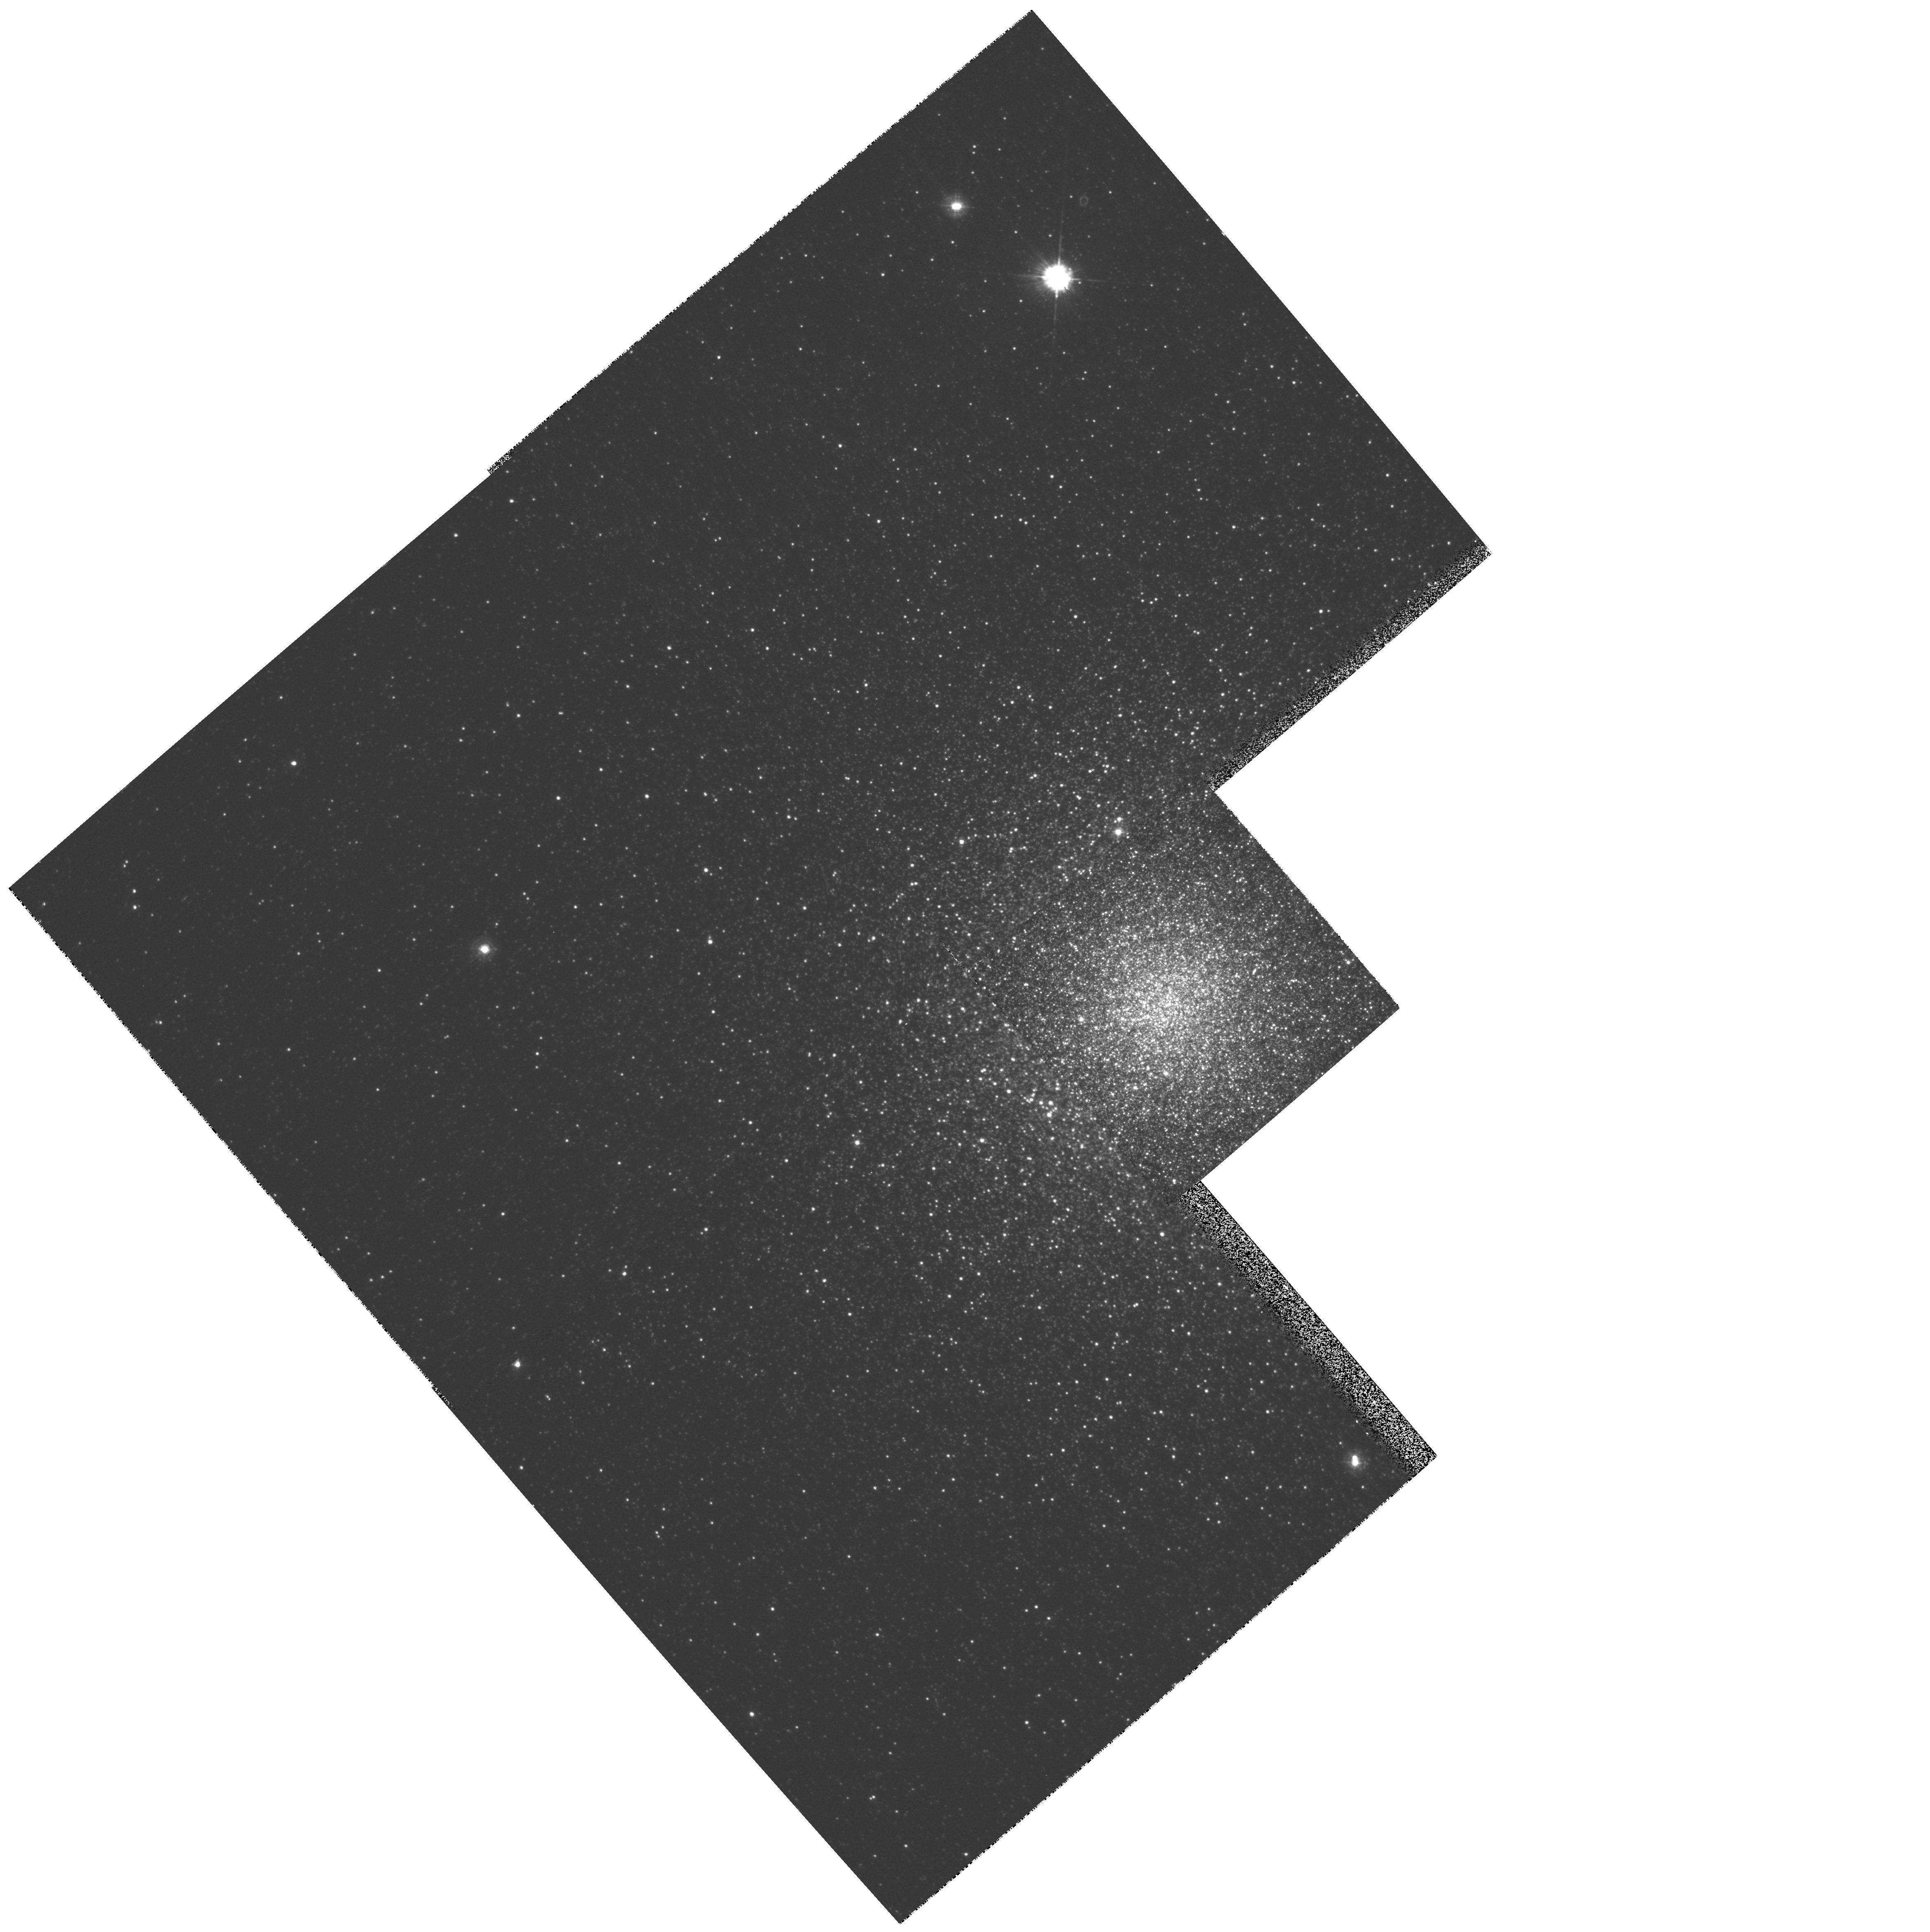
Target: NGC6388
Instrument: WFPC2/PC
Filter: F336W
Exposure: 18 min
Observation ID: hst_8718_03_wfpc2_pc_f336w_u63t03

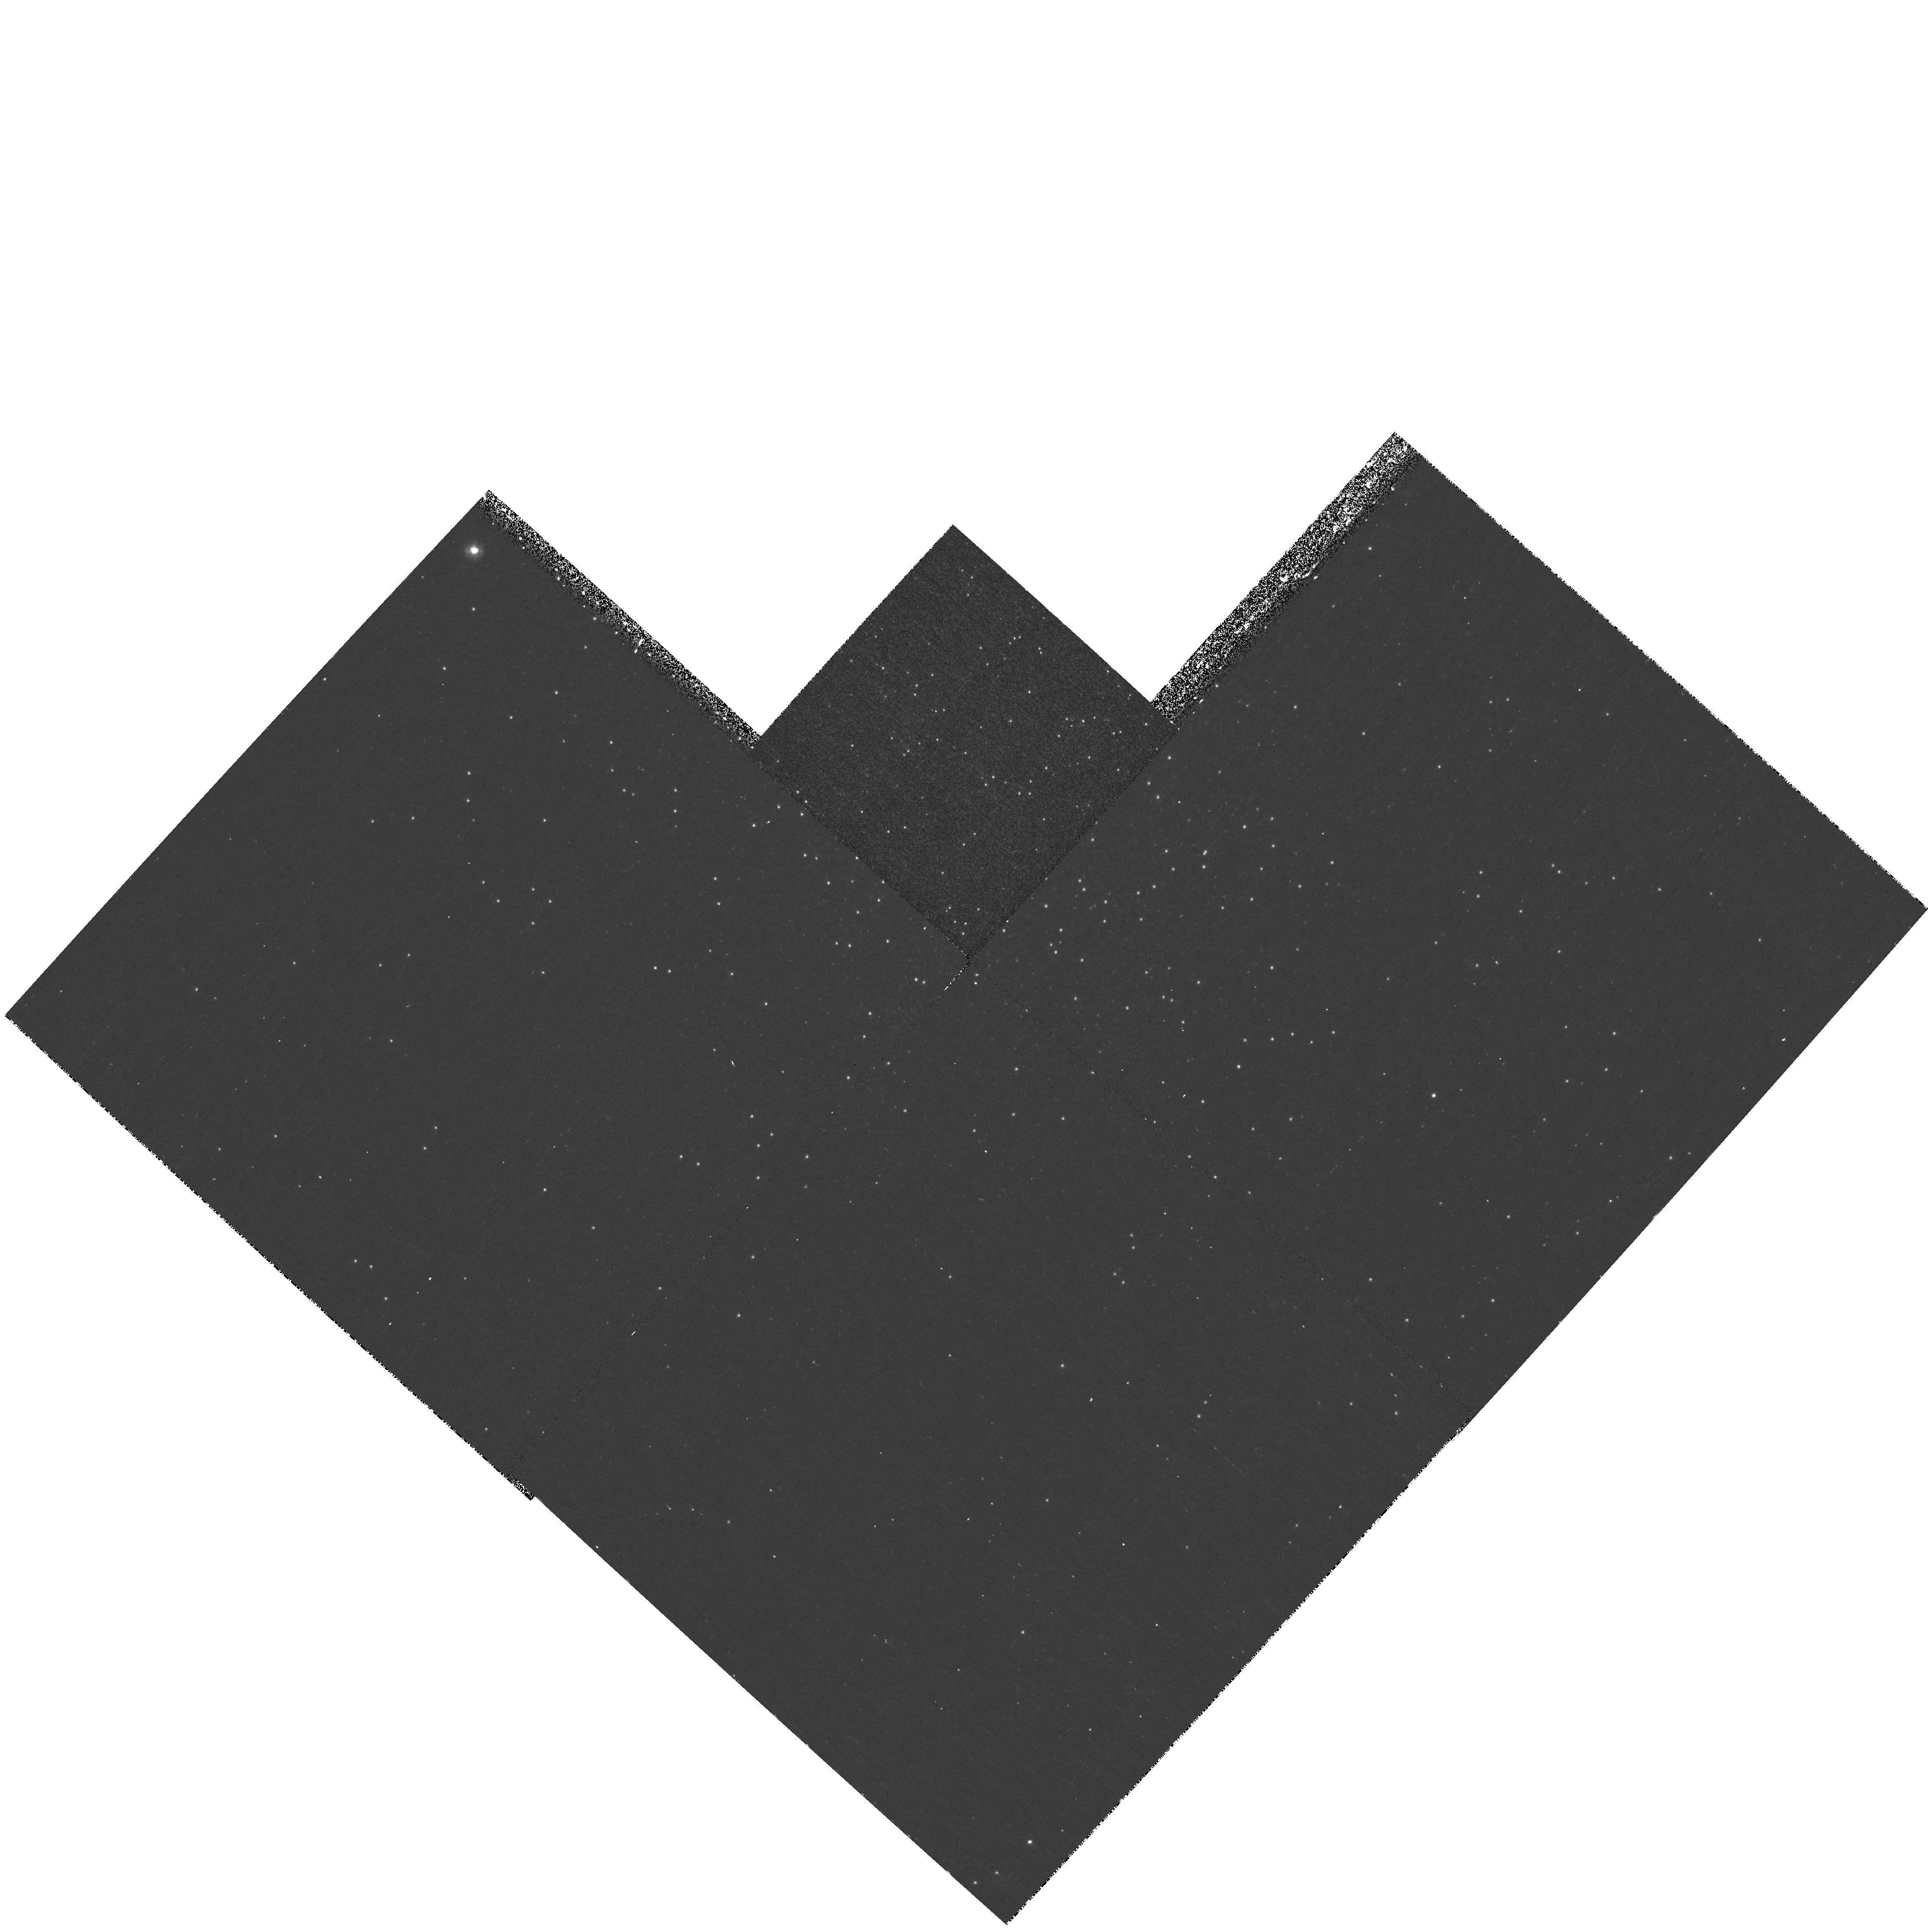
Target: NGC5986
Instrument: WFPC2/PC
Filter: F255W
Exposure: 33 min
Observation ID: hst_8718_01_wfpc2_pc_f255w_u63t01

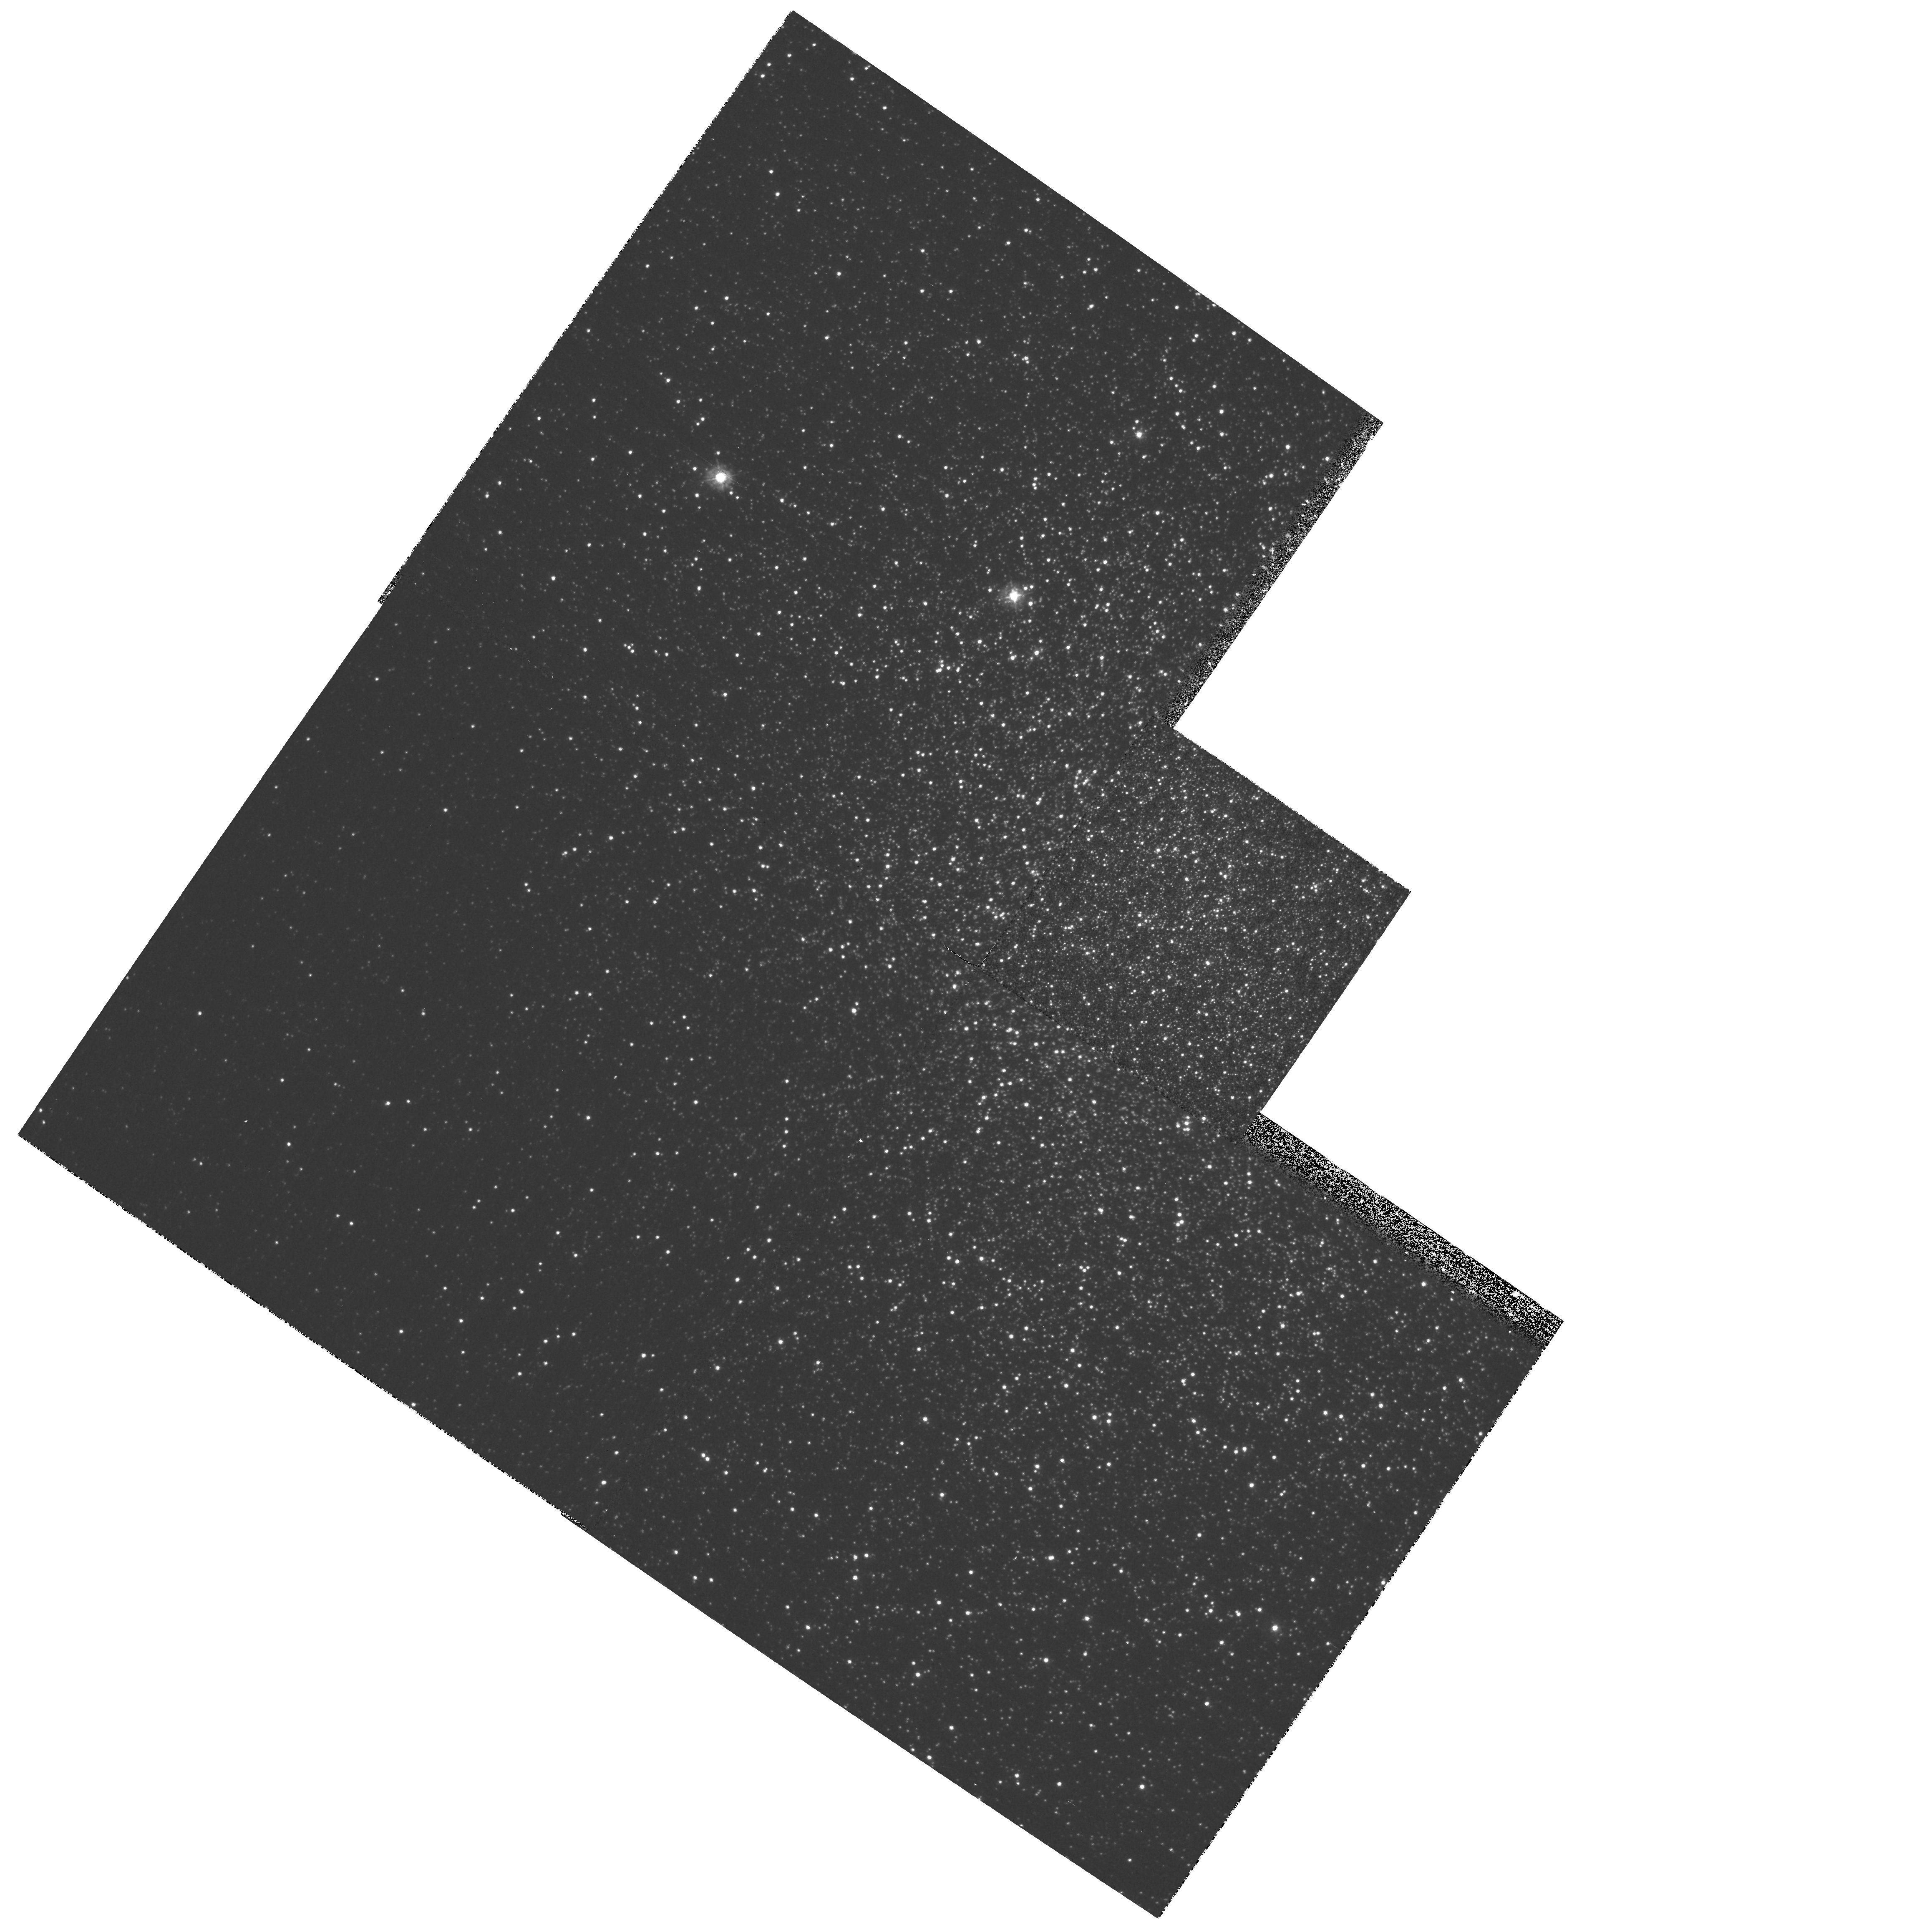
Target: NGC6273
Instrument: WFPC2/PC
Filter: F336W
Exposure: 12 min
Observation ID: hst_8718_02_wfpc2_pc_f336w_u63t02

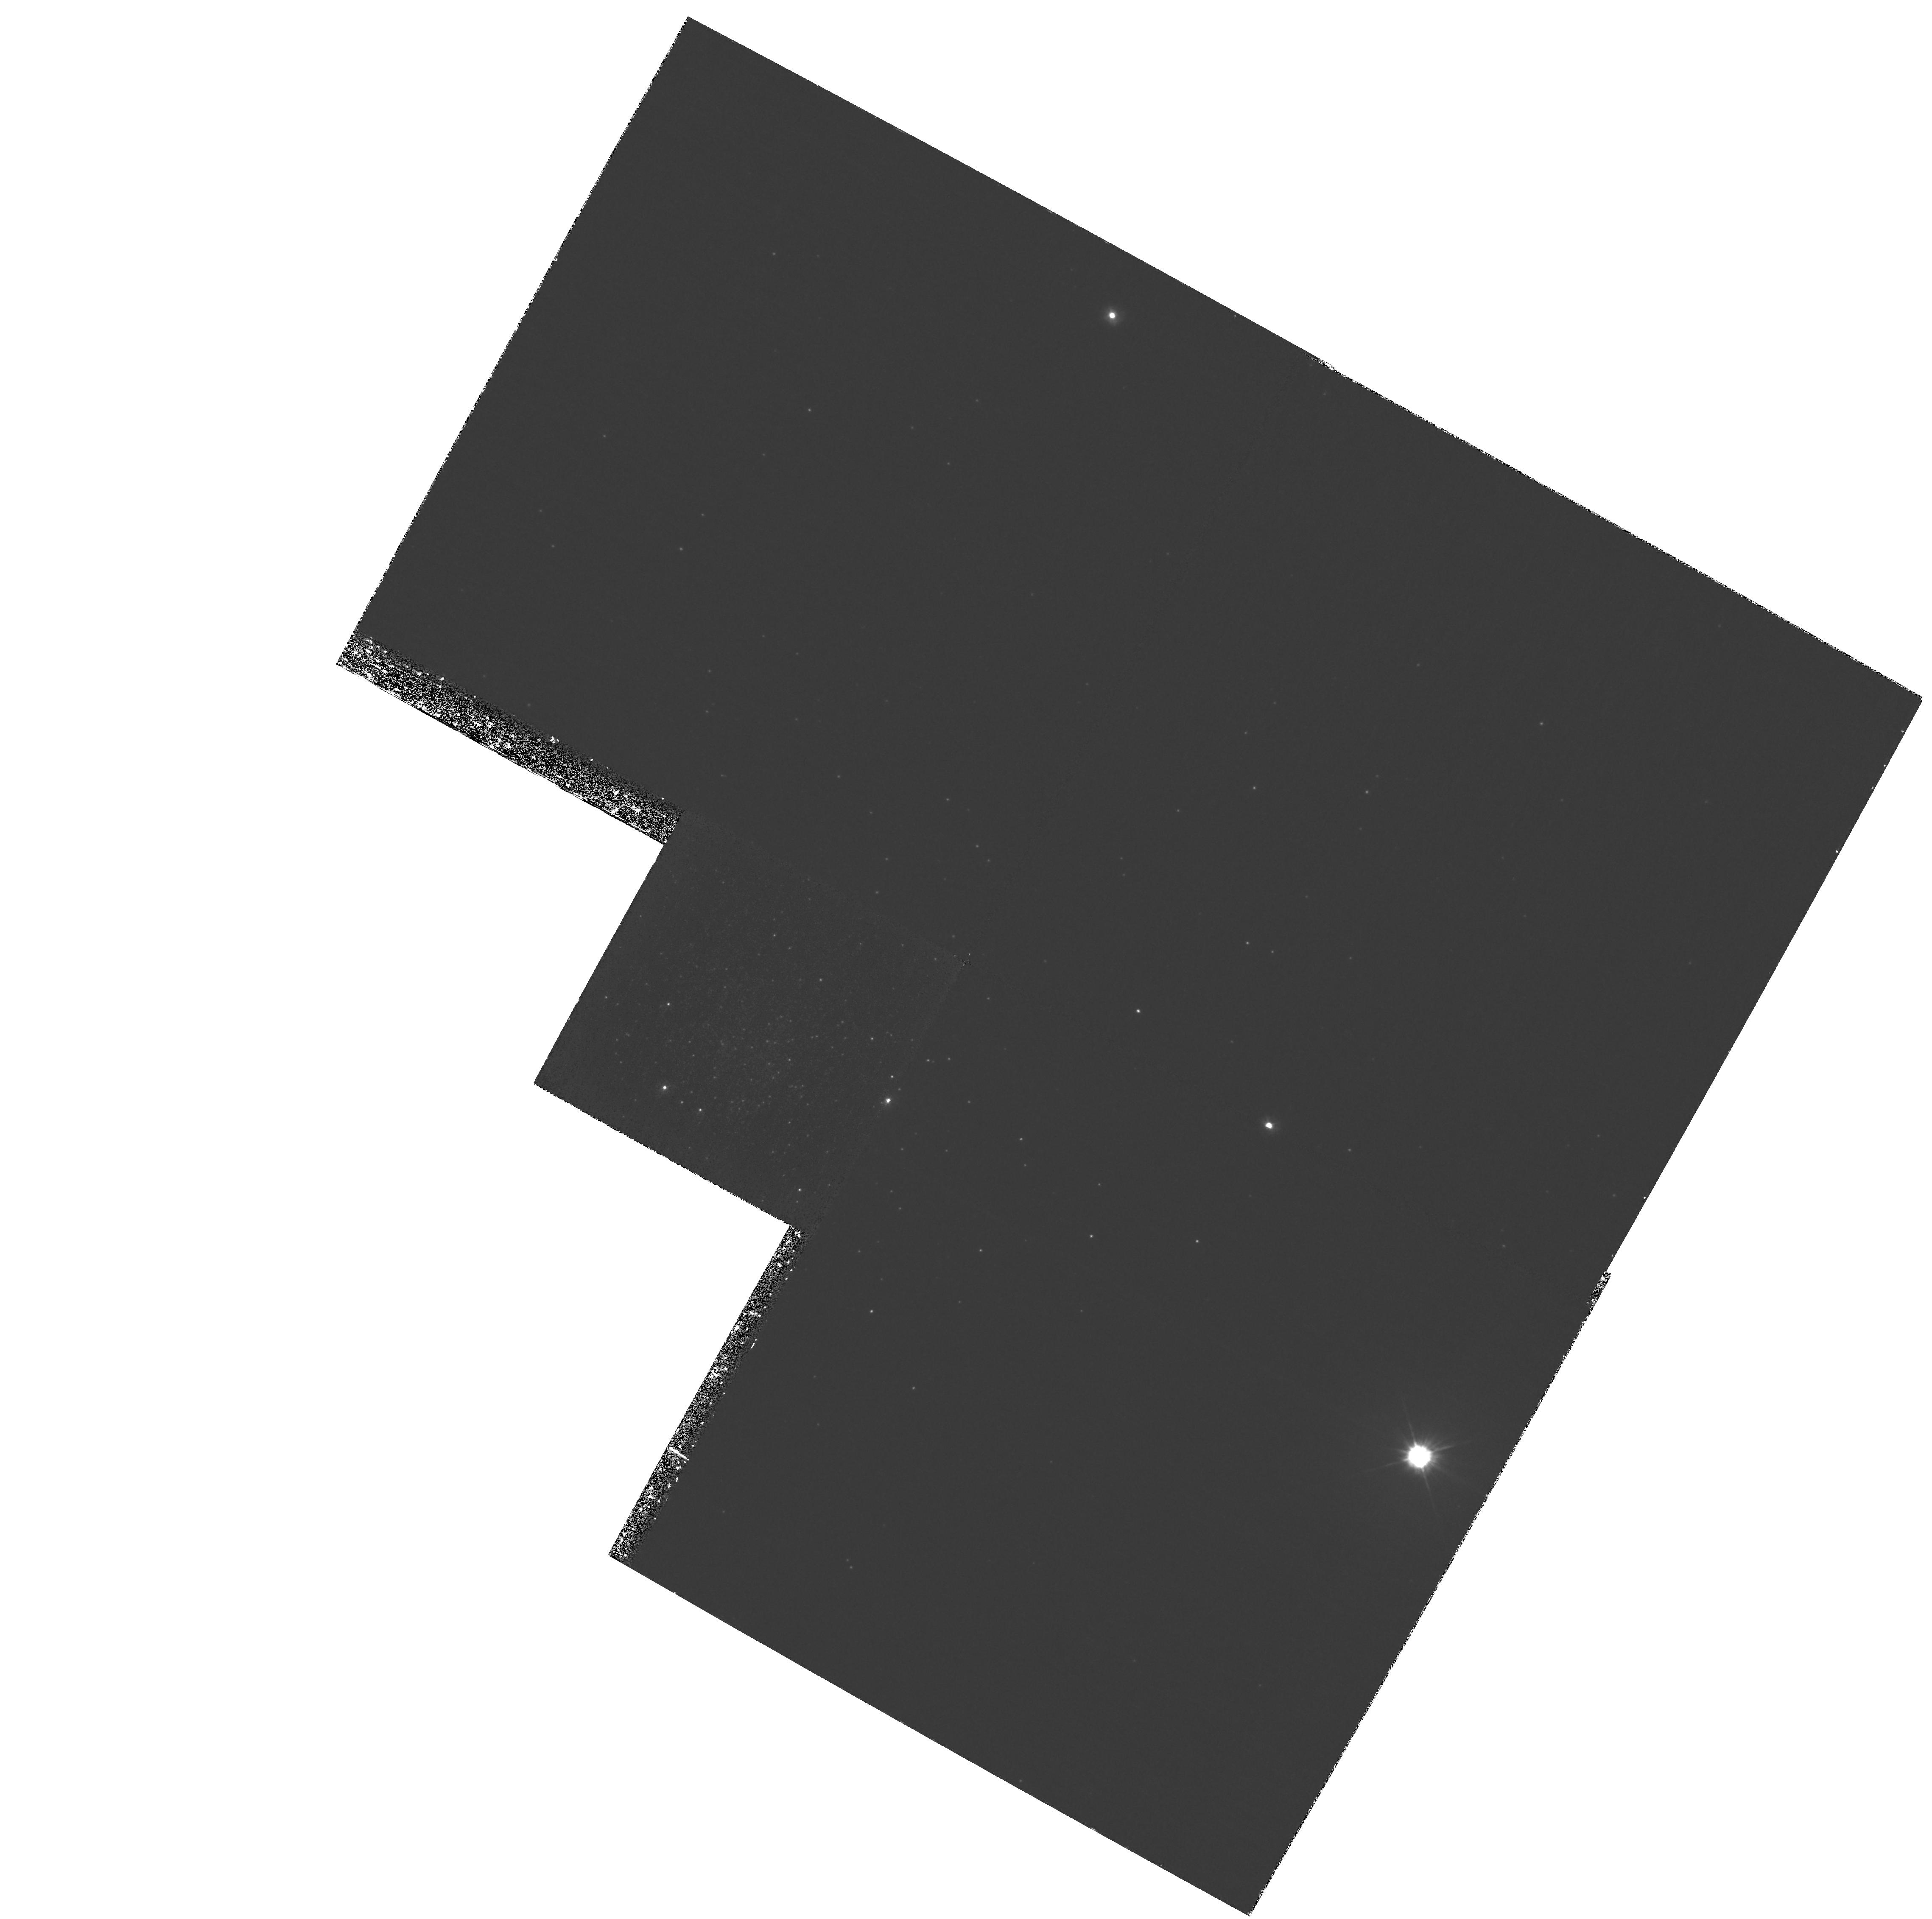
Target: NGC6441
Instrument: WFPC2/PC
Filter: F255W
Exposure: 2.6 h
Observation ID: hst_8718_04_wfpc2_pc_f255w_u63t04

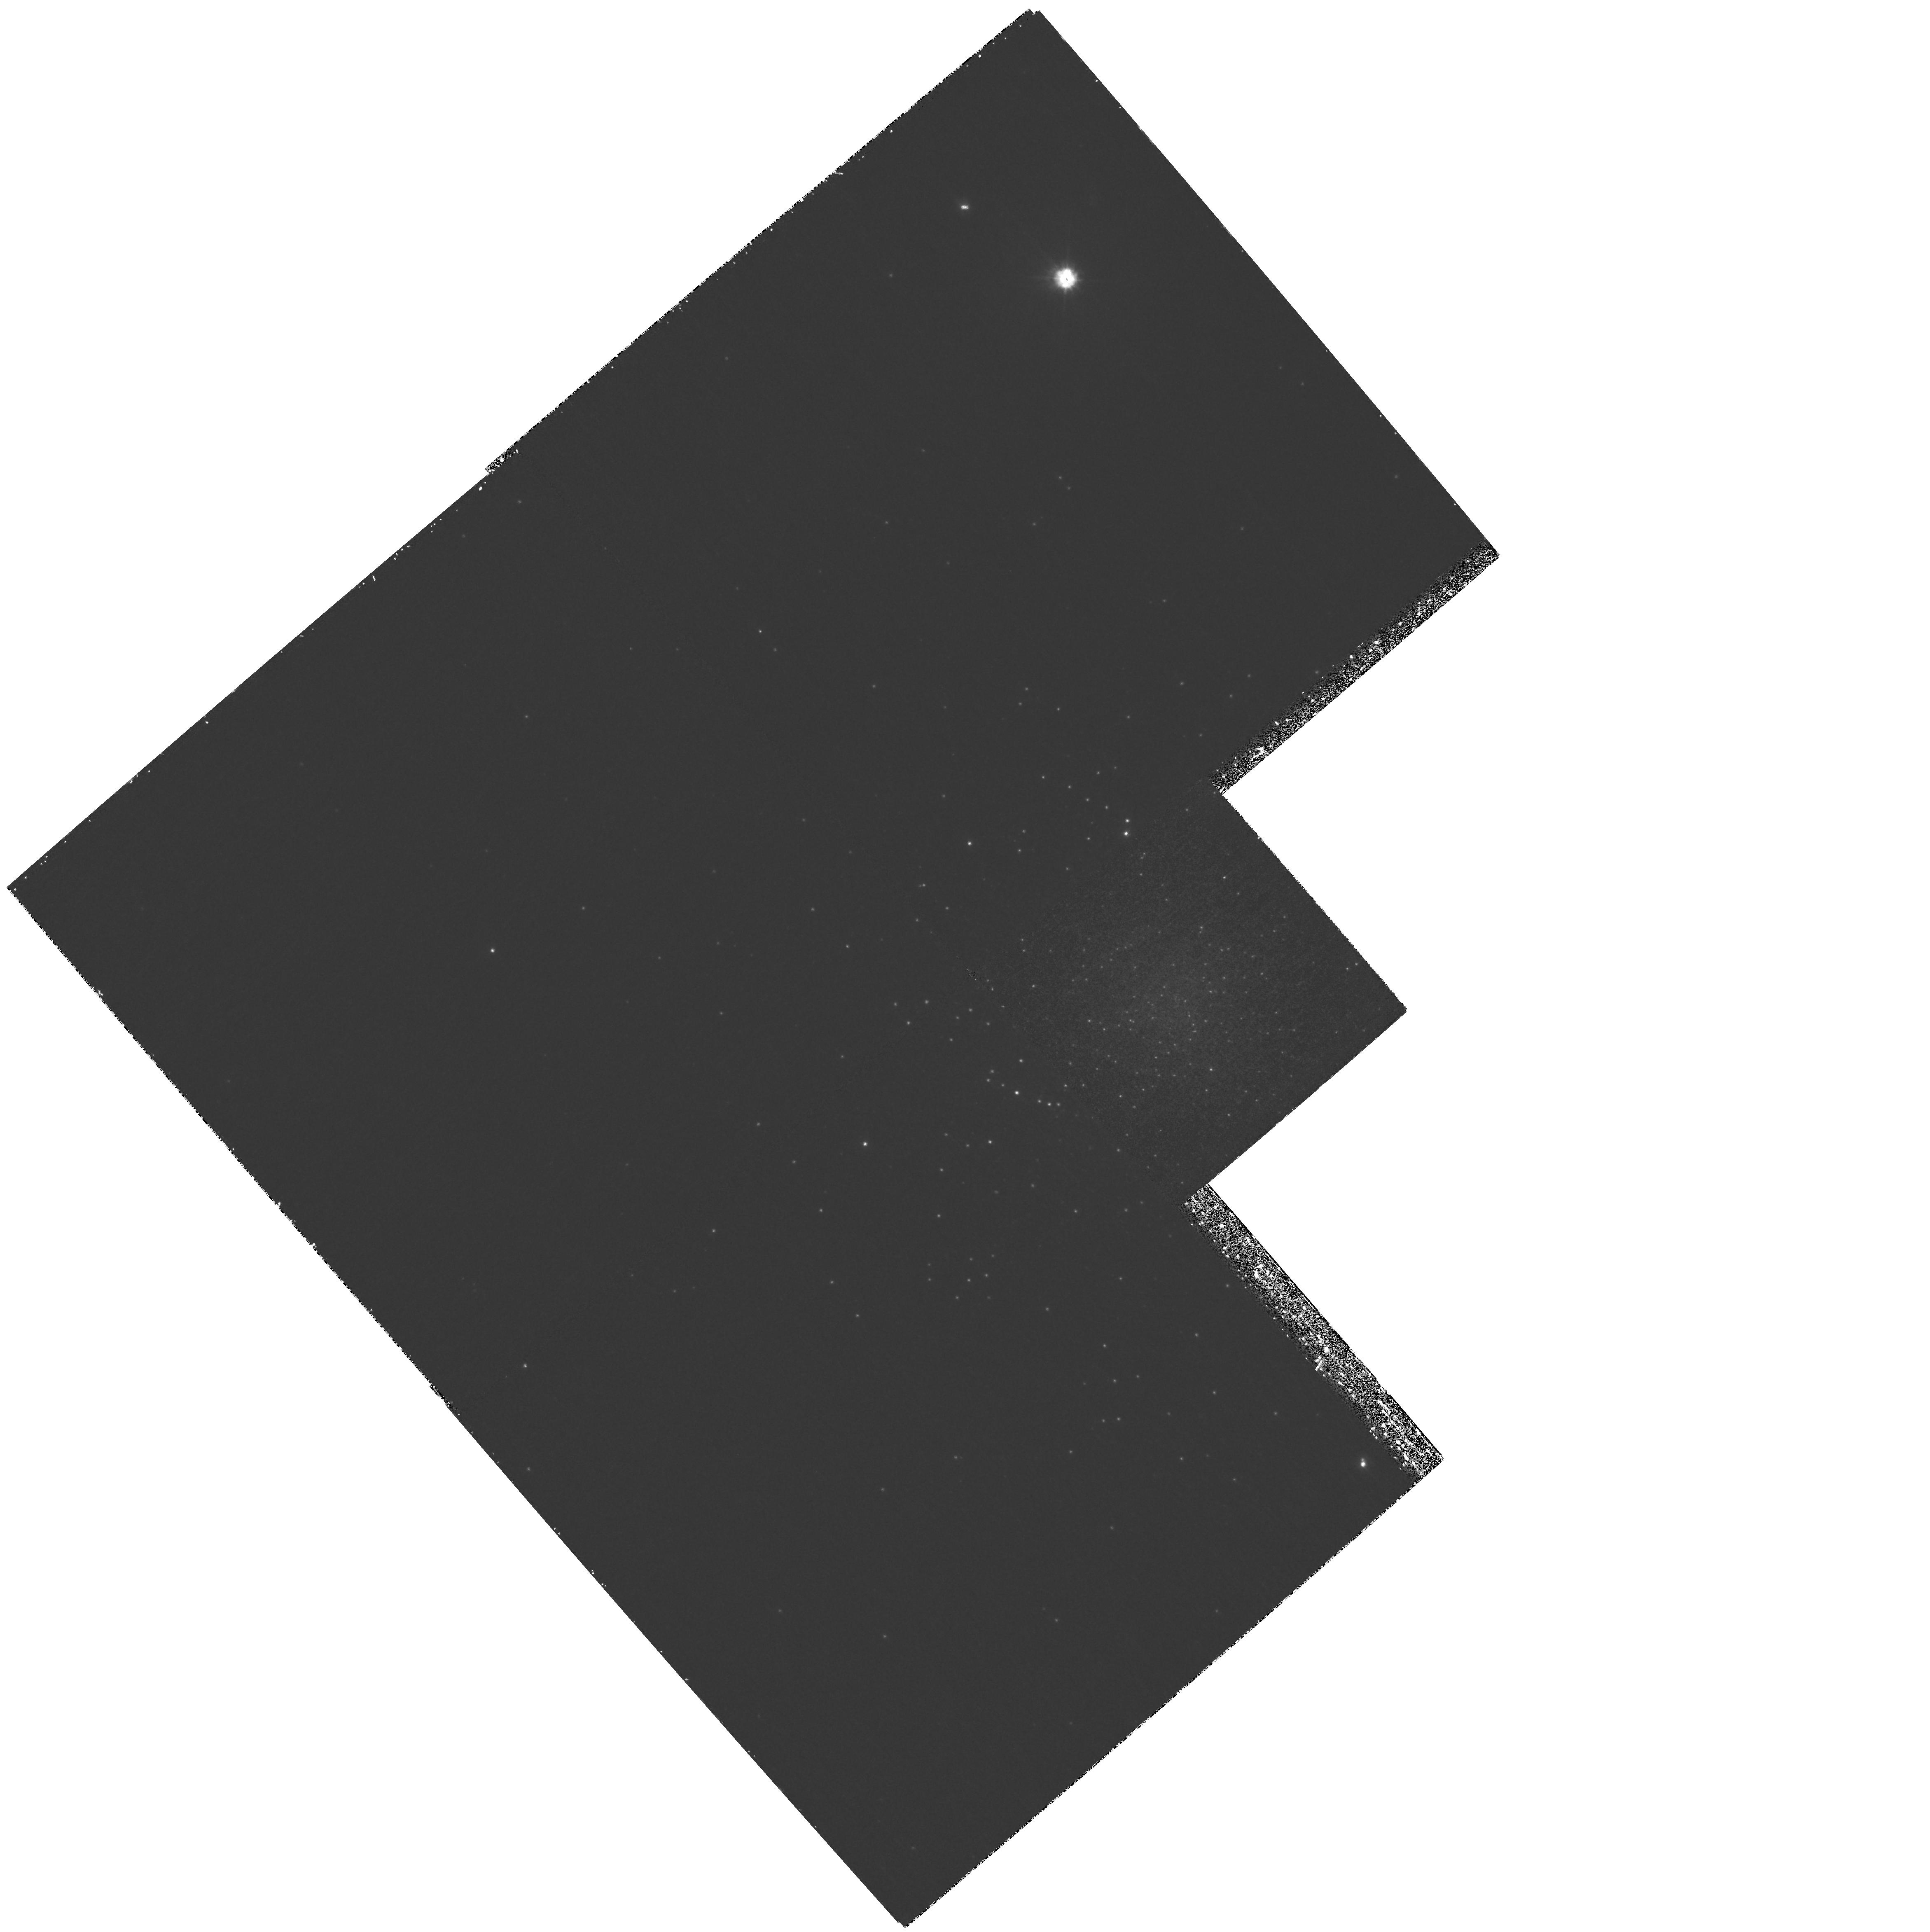
Target: NGC6388
Instrument: WFPC2/PC
Filter: F255W
Exposure: 2.6 h
Observation ID: hst_8718_03_wfpc2_pc_f255w_u63t03

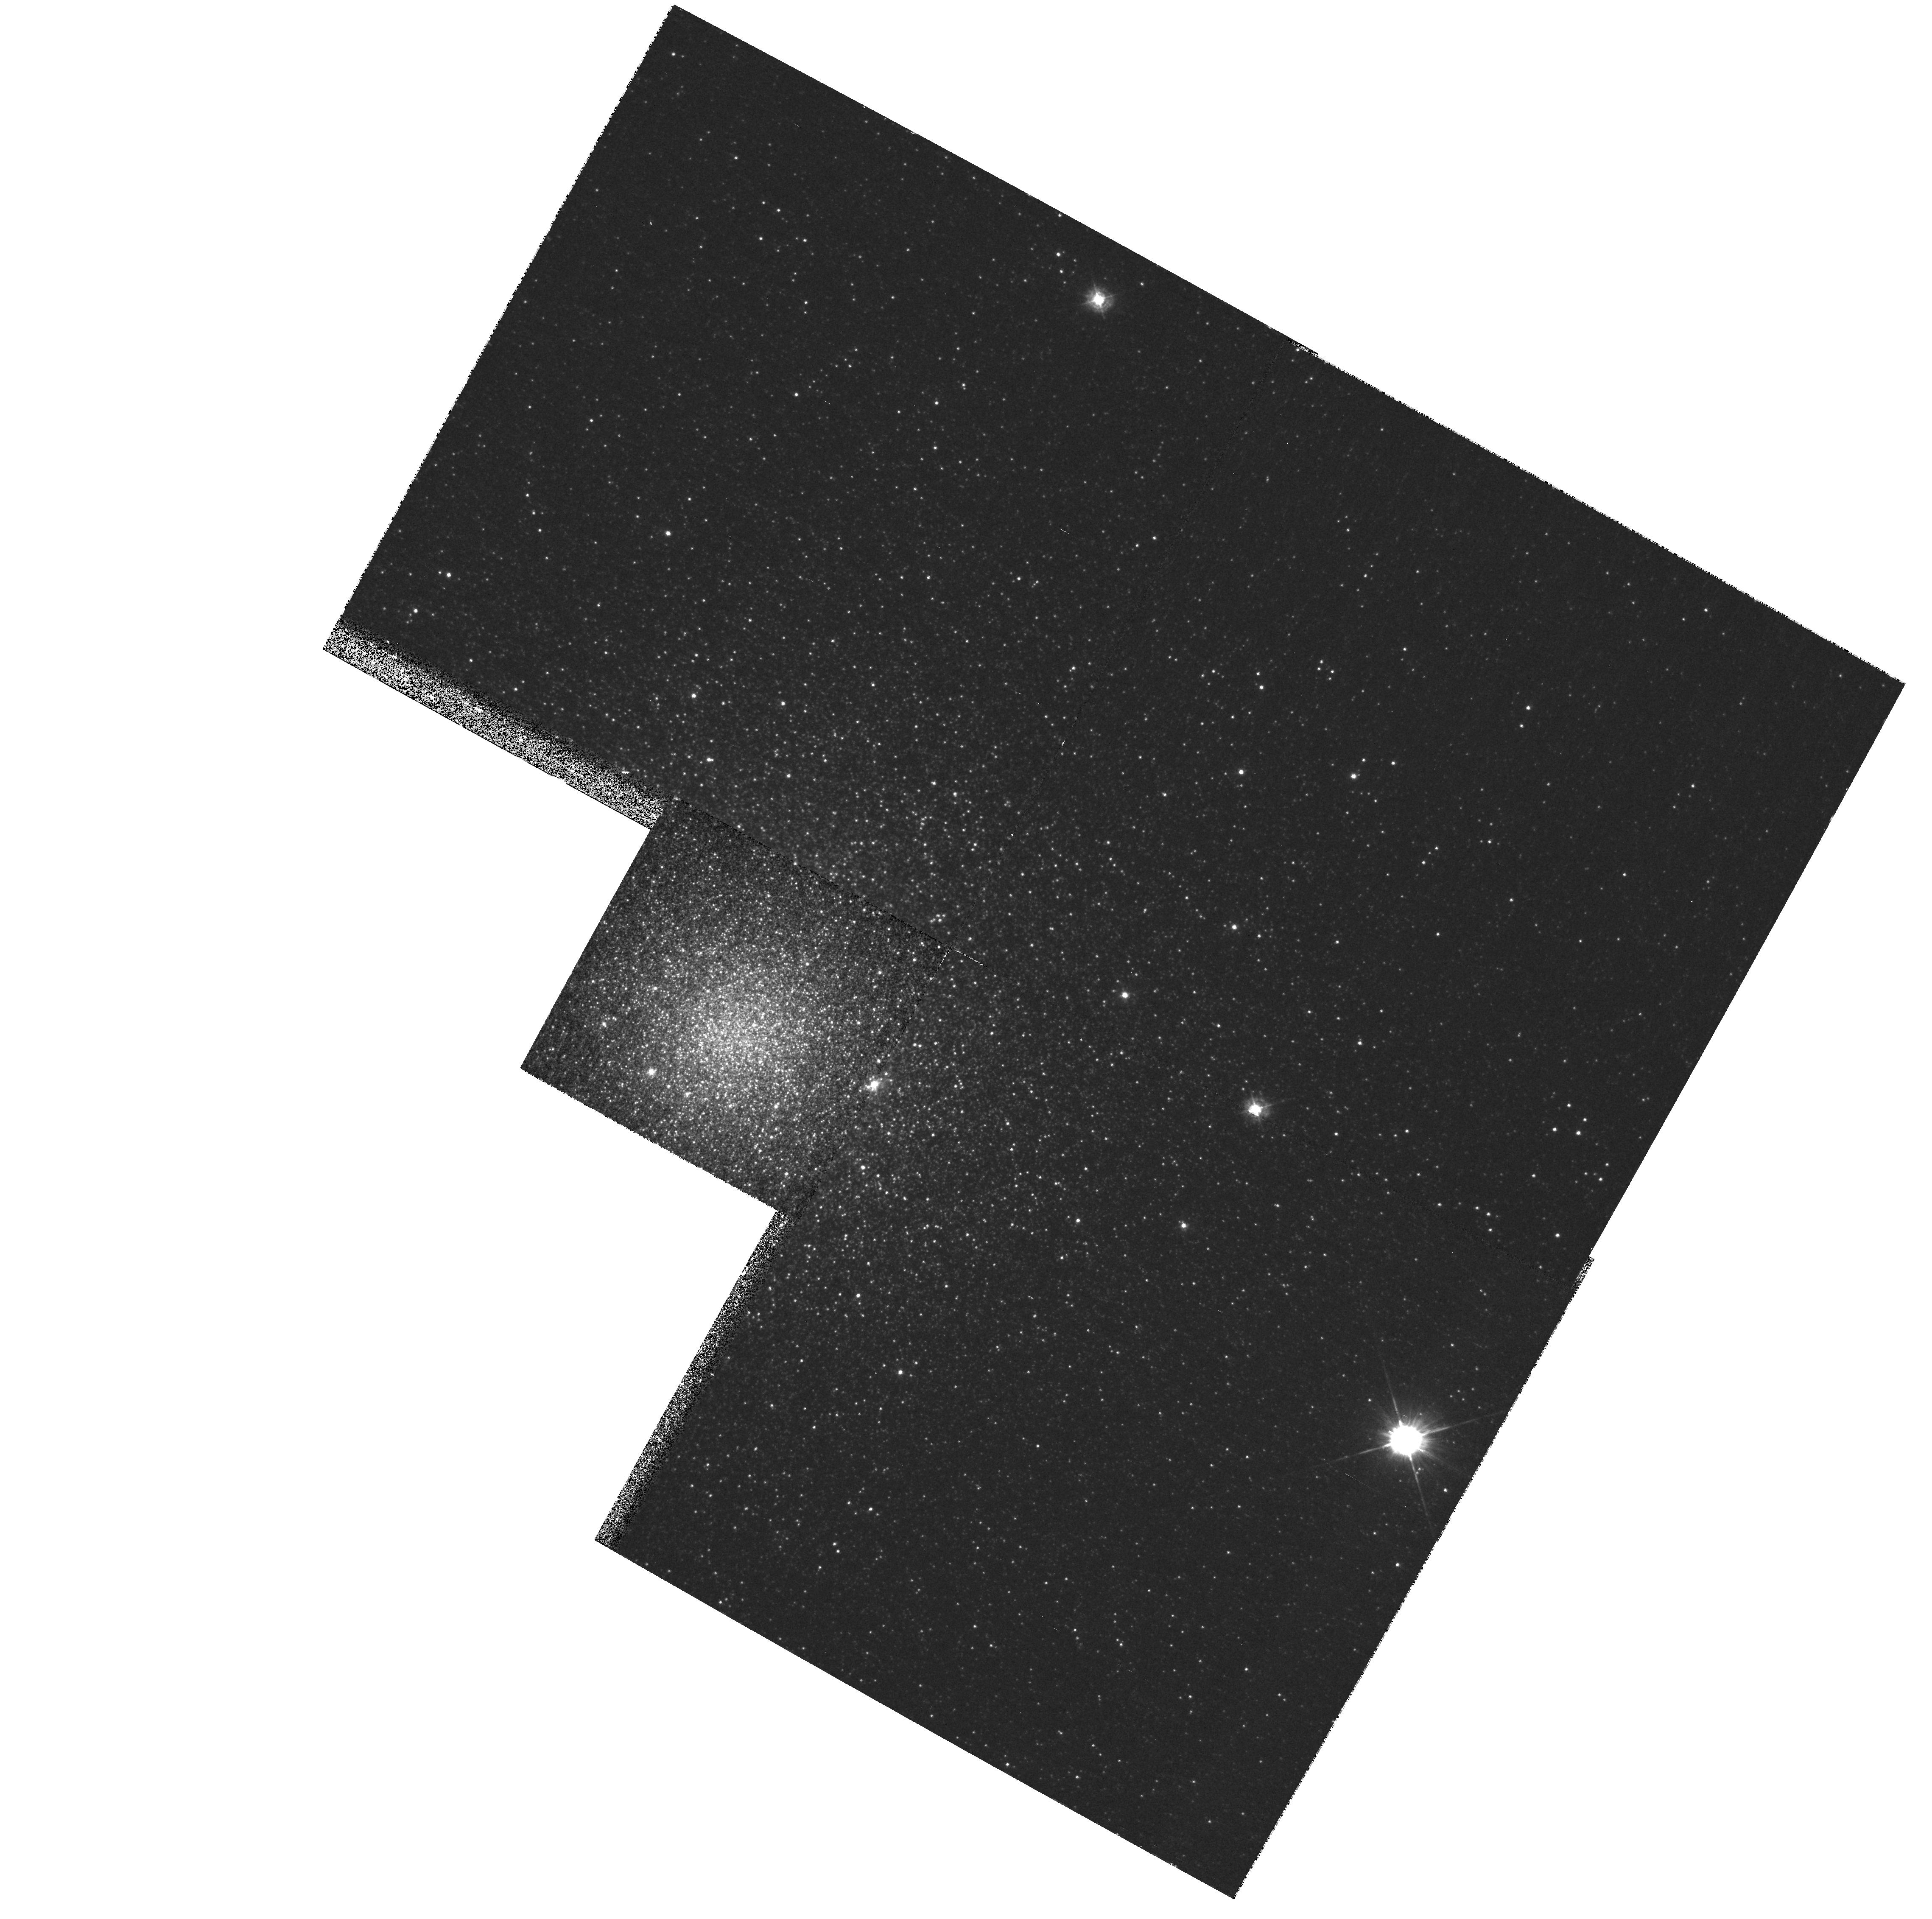
Target: NGC6441
Instrument: WFPC2/PC
Filter: F336W
Exposure: 18 min
Observation ID: hst_8718_04_wfpc2_pc_f336w_u63t04

Understanding the Anomalous Hot Stellar Population in Galactic Globular Clusters (PI: Piotto, Giampaolo)

We propose to image in mid- (F255W) and near-UV (F336W) the globular clusters NGC5986, NGC6273, NGC6388, and NGC6441. During our HST survey we found that these objects have a horizontal branch (HB) with an anomalously extended blue tail (EBT) and puzzling gaps along it. The survey F439W and F555W data indicate that the EBTs of the proposed targets extend up to T_eff>=40000K, implying that the hottest HB stars have lost almost all their envelope. The EBTs represent the most extreme of the mixed bag of anomalies known as ``second parameter problem'', and likely hold the key for understanding the factors affecting the HB morphology. The UV data, coupled with the existing optical images, will allow us: 1) To isolate the HB stars from other evolutionary sequences, enabling the measurement of the fraction of cluster stars in the EBTs. 2) Measure the main physical parameters (as mass and temperature) of the EBT stars. 3) Locate the gaps on the EBTs and measure their statistical significance 4) to provide tests for the origin of the EBT stars. Also the blue stragglers (BS) are better isolated in UV, allowing us to check if there is any relation between the presence of EBTs and the fraction of BS. Understanding the structure of the EBT stars, and why they are found in some, but not all systems will help to understand the stellar population of distant galaxies, and in particular the intringuing UV-upturn phonomenon in ellipticals.